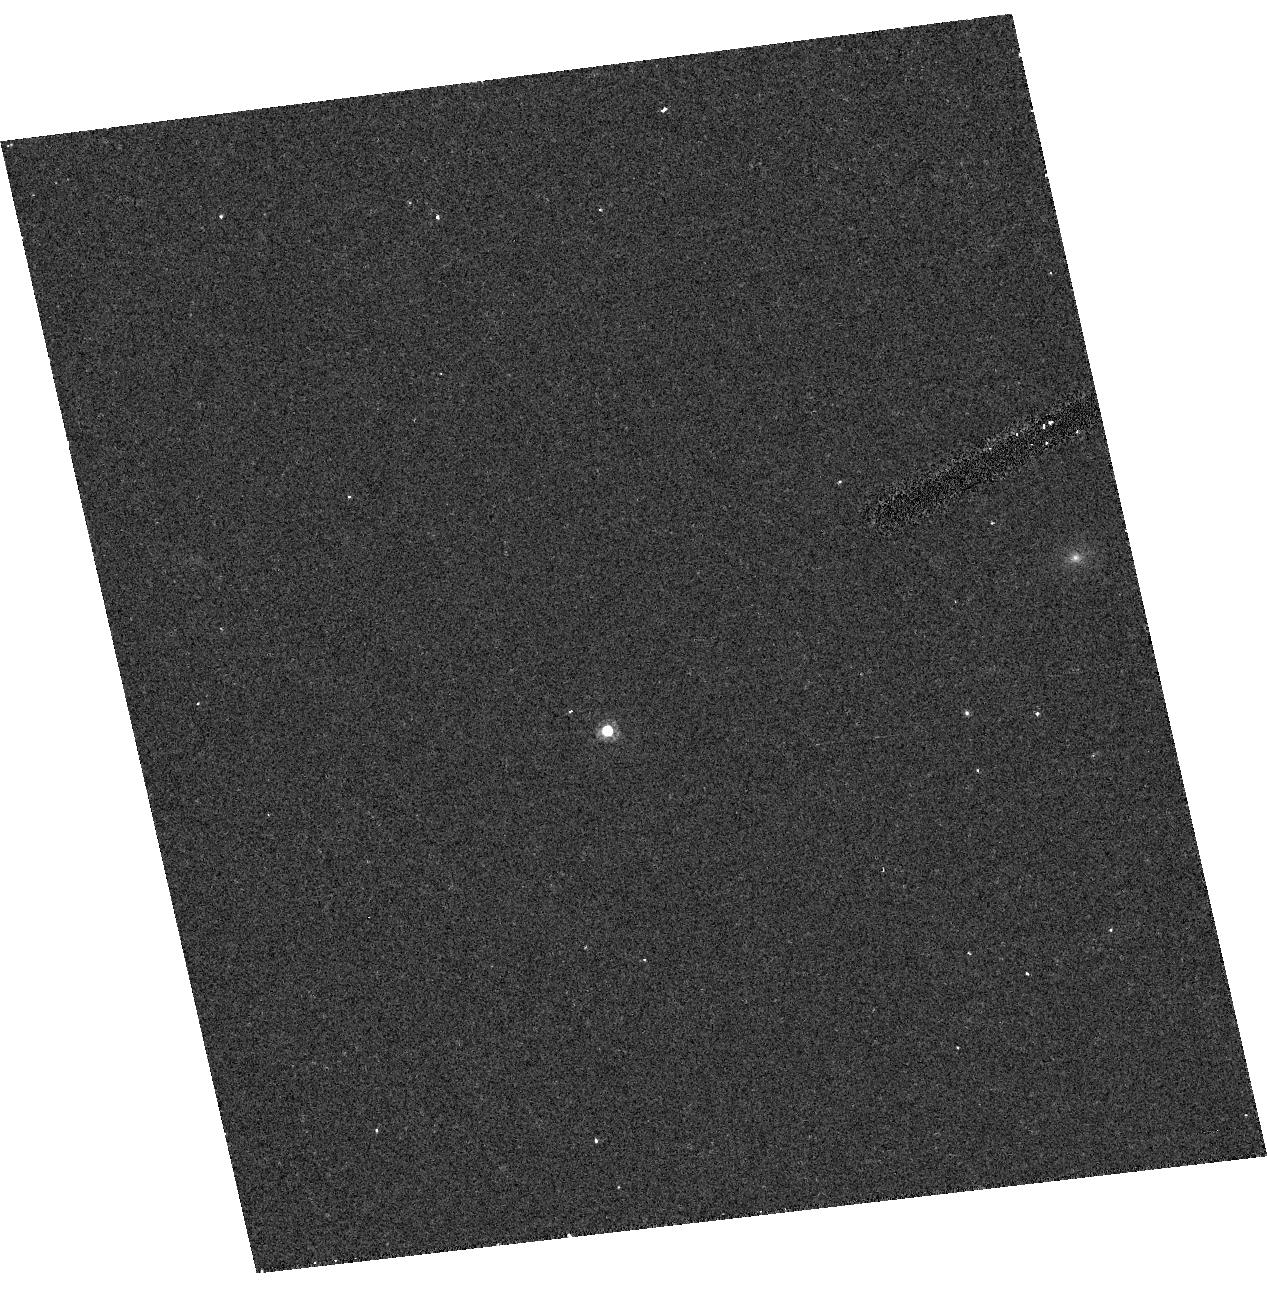
Target: 2M0036+18. Instrument: ACS/HRC. Filter: F625W. Exposure: 6 min. Observation ID: hst_9697_02_acs_hrc_f625w_j8kh02

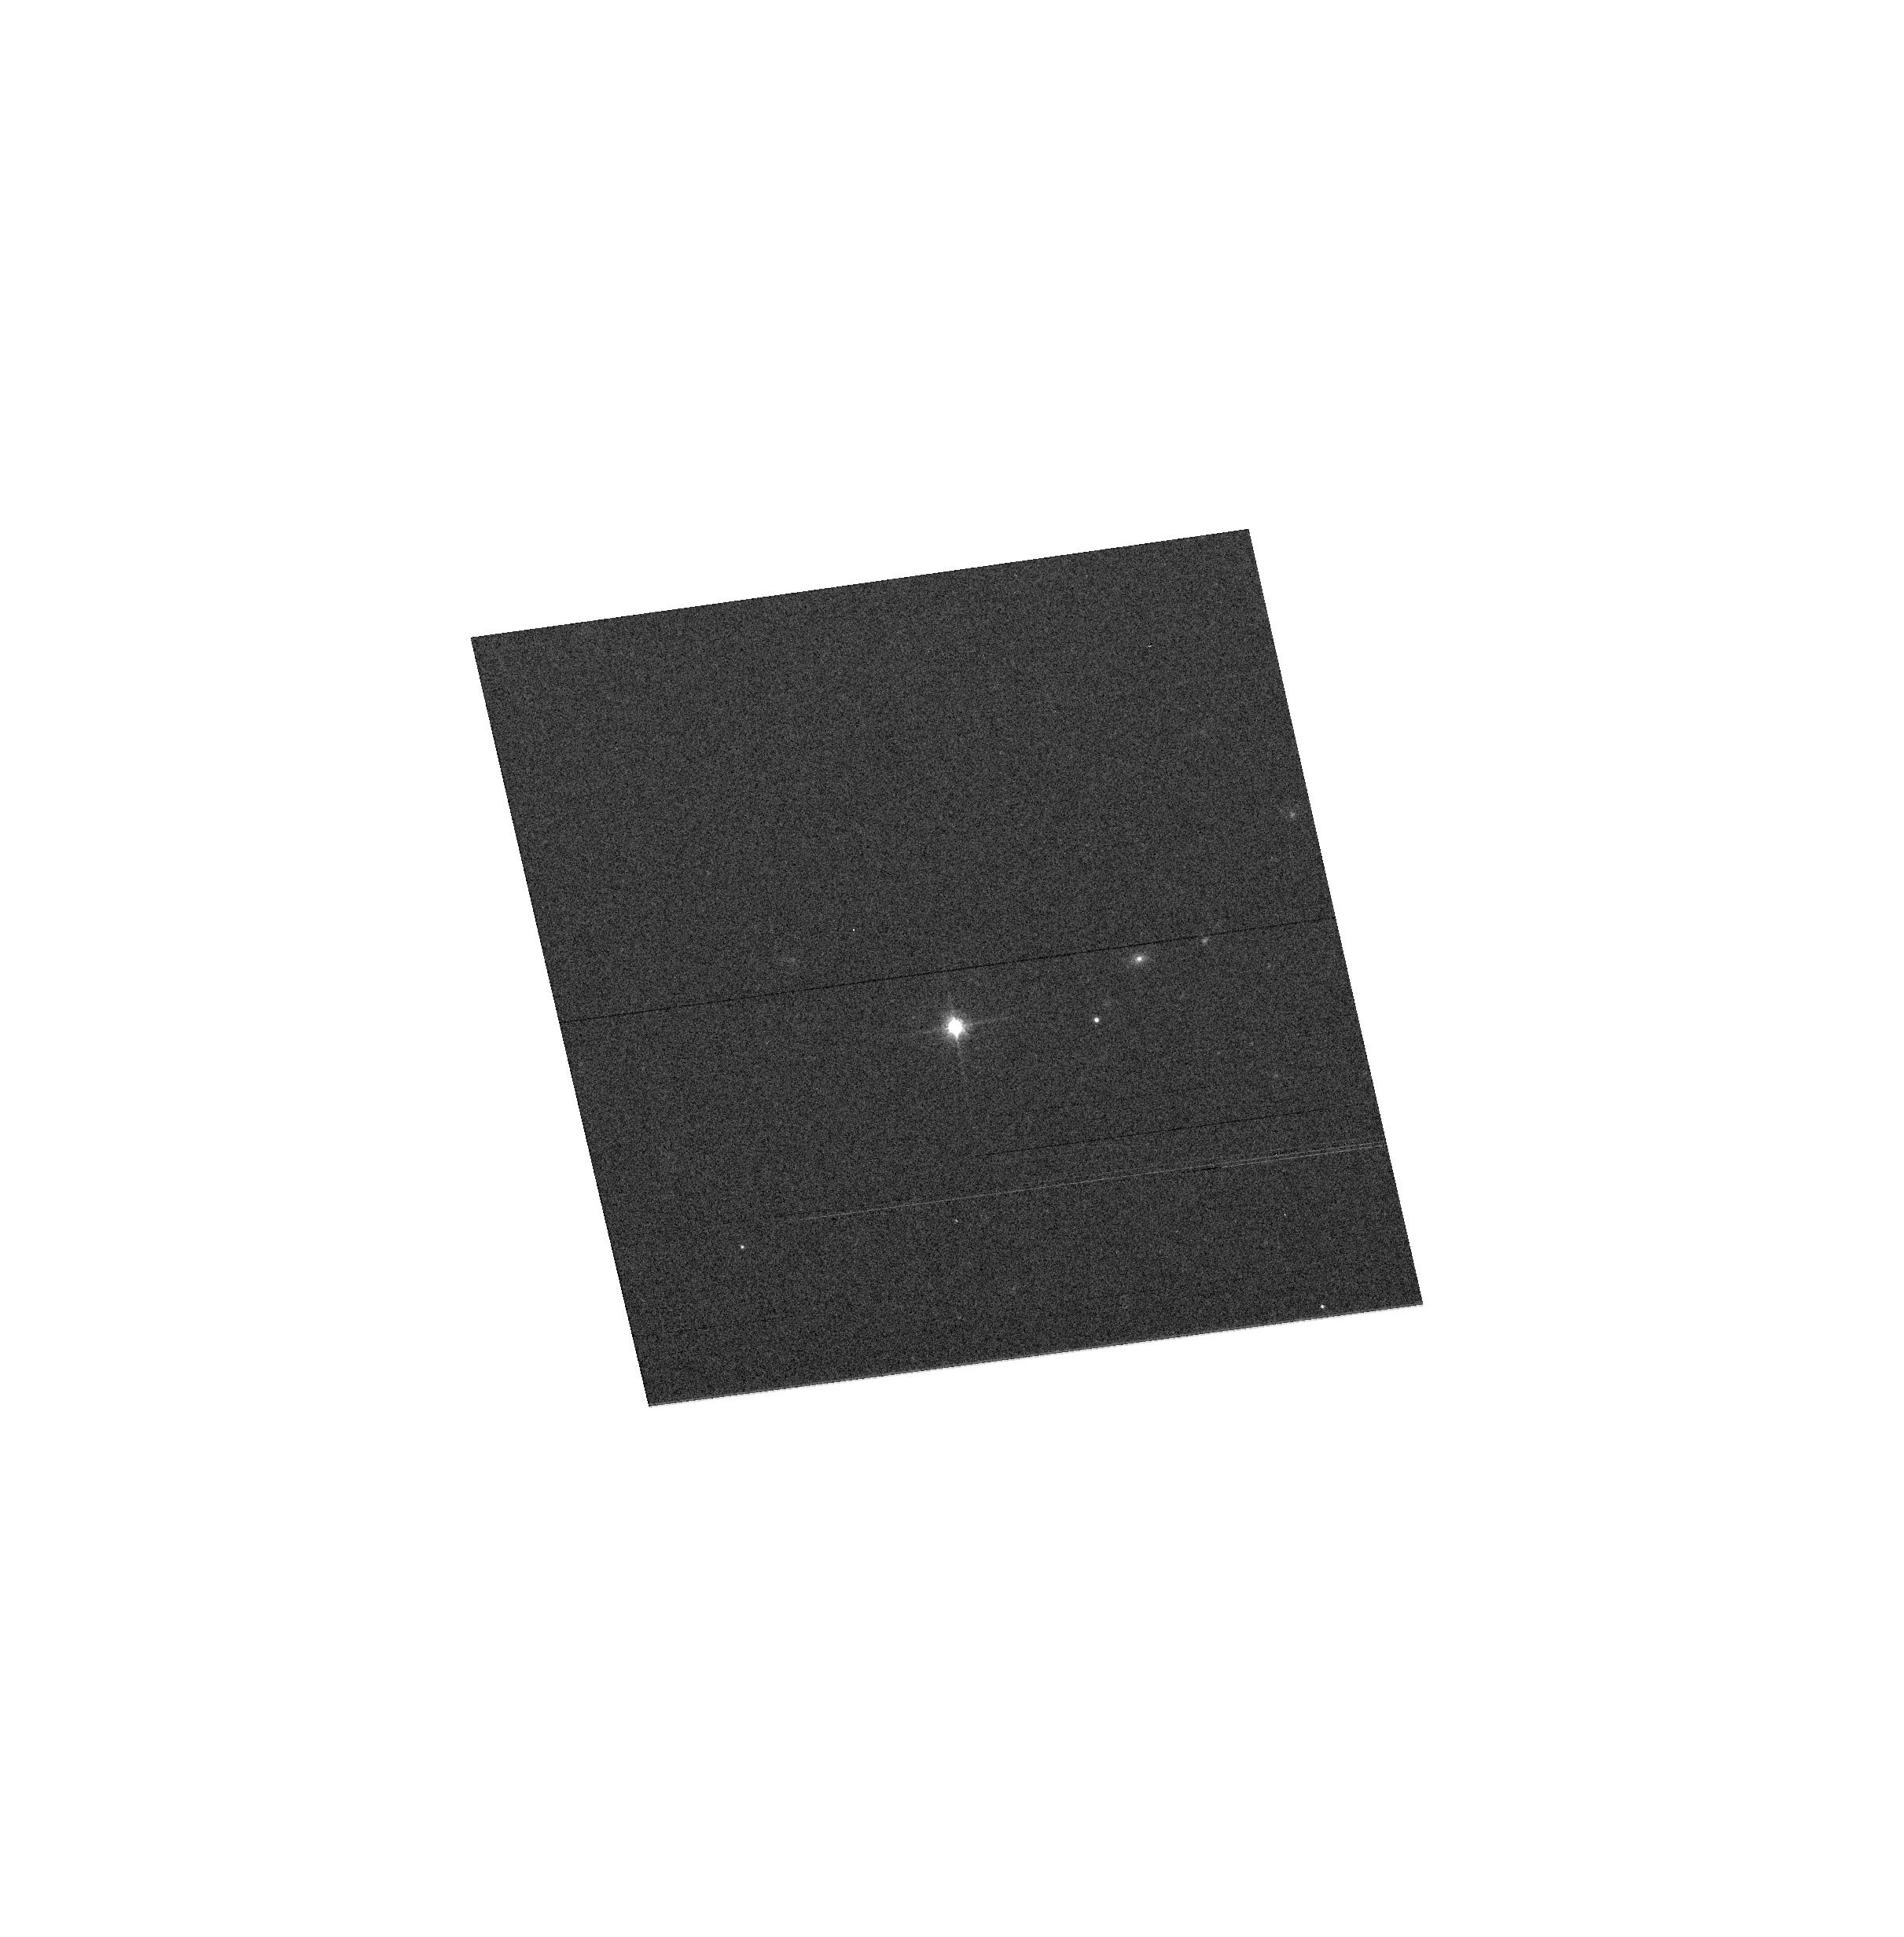
Target: 2M0036+18. Instrument: ACS/WFC. Filter: F814W. Exposure: 1 min. Observation ID: hst_9697_01_acs_wfc_f814w_j8kh01

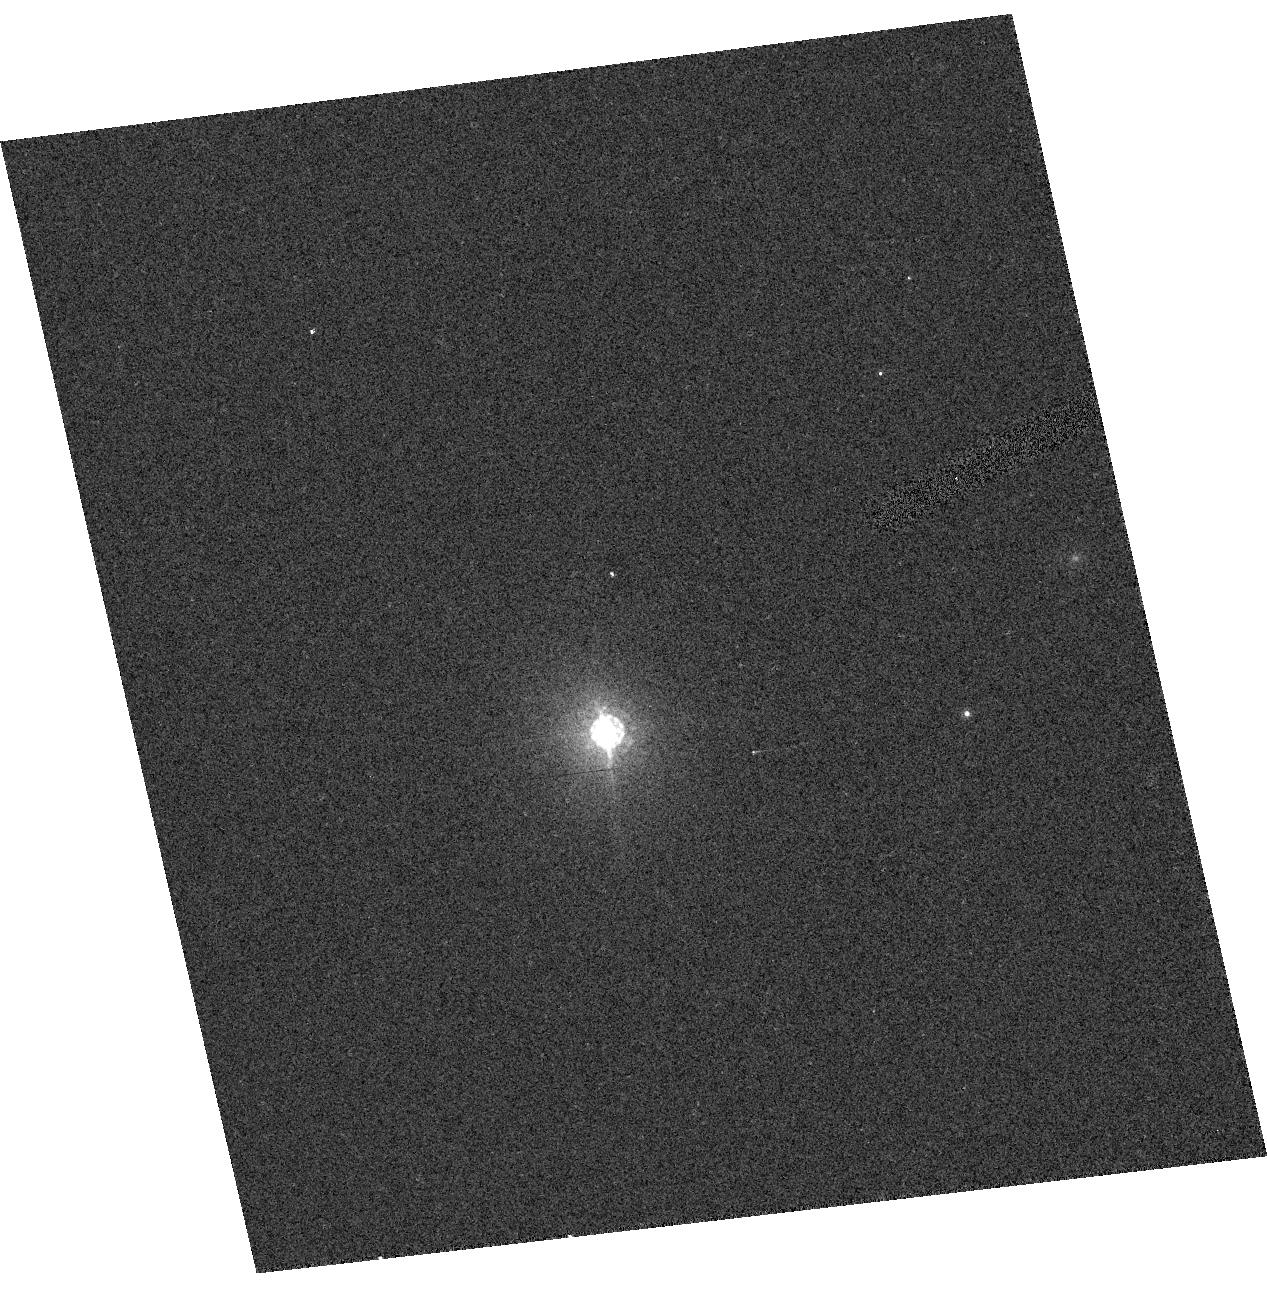
Target: 2M0036+18. Instrument: ACS/HRC. Filter: F850LP. Exposure: 3 min. Observation ID: hst_9697_02_acs_hrc_f850lp_j8kh02

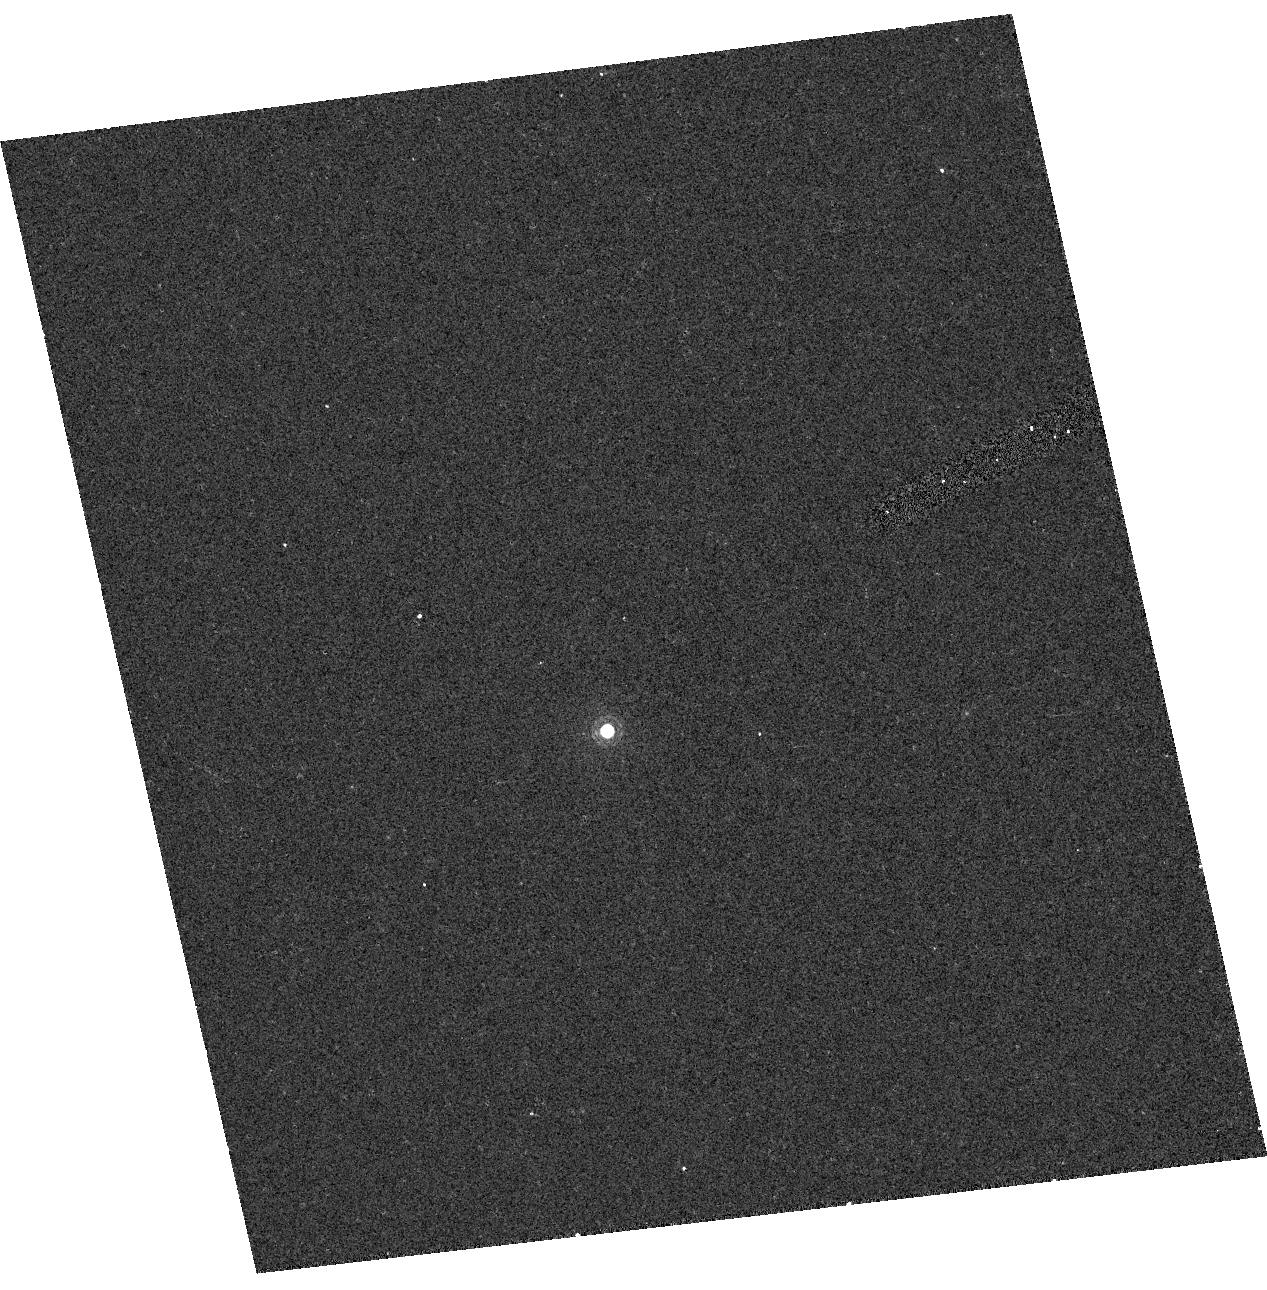
Target: 2M0036+18. Instrument: ACS/HRC. Filter: F892N. Exposure: 6 min. Observation ID: hst_9697_02_acs_hrc_f892n_j8kh02

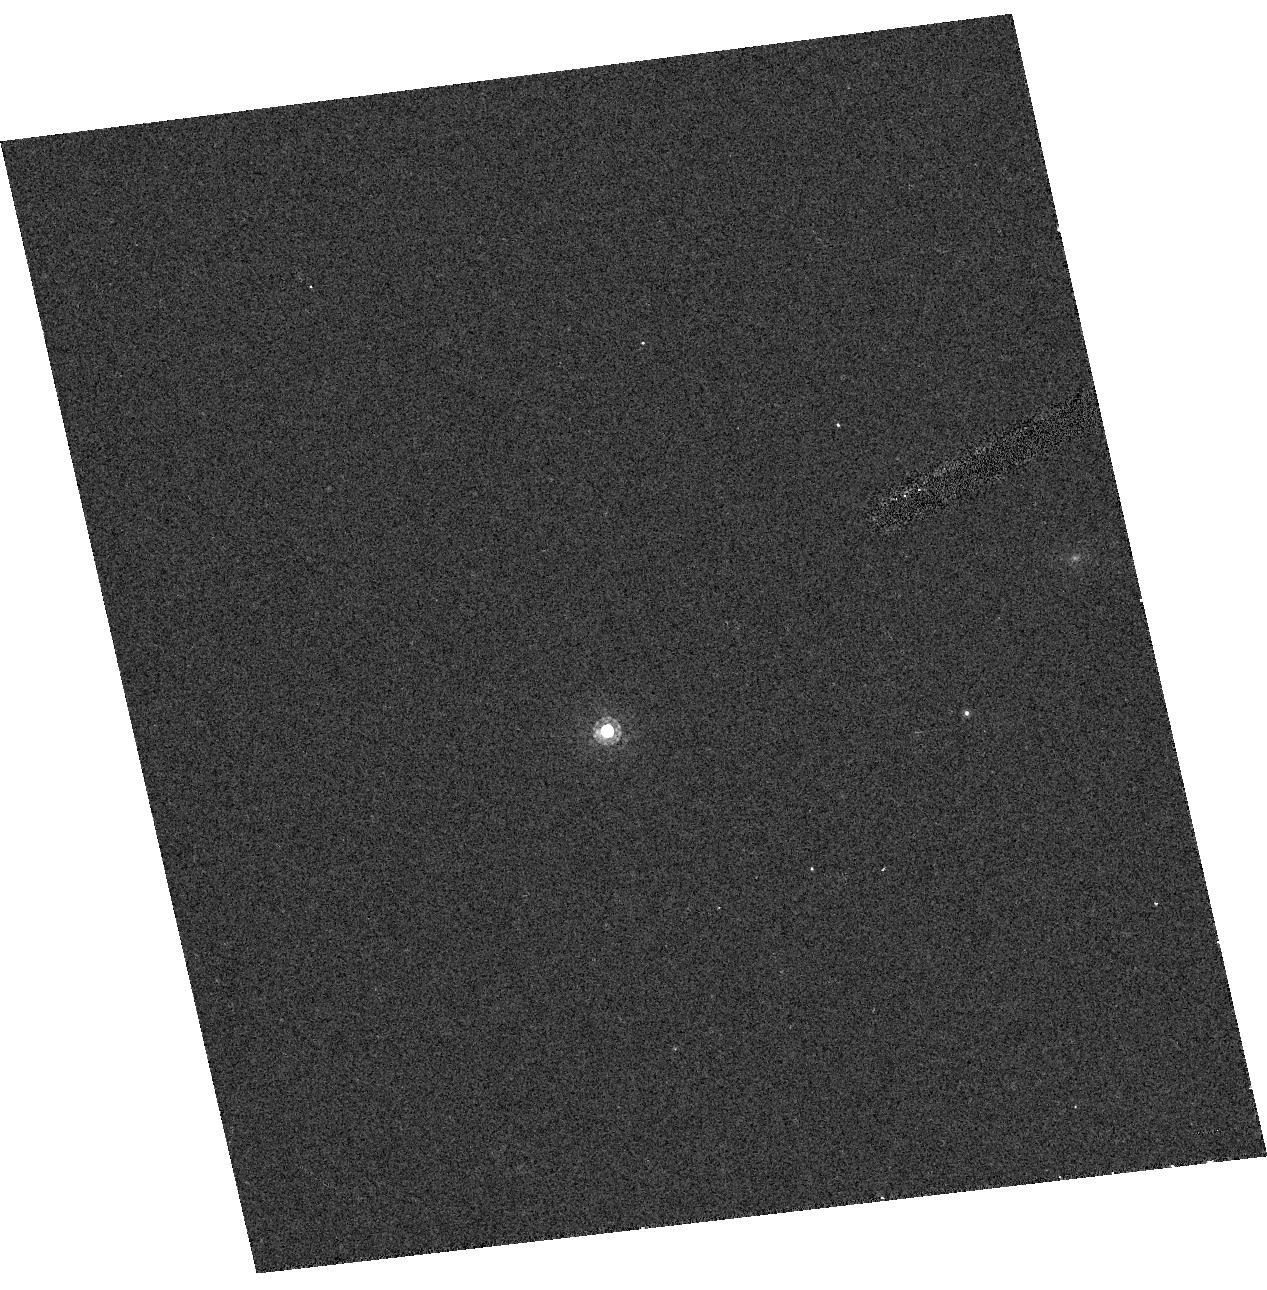
Target: 2M0036+18. Instrument: ACS/HRC. Filter: F775W. Exposure: 2 min. Observation ID: hst_9697_02_acs_hrc_f775w_j8kh02

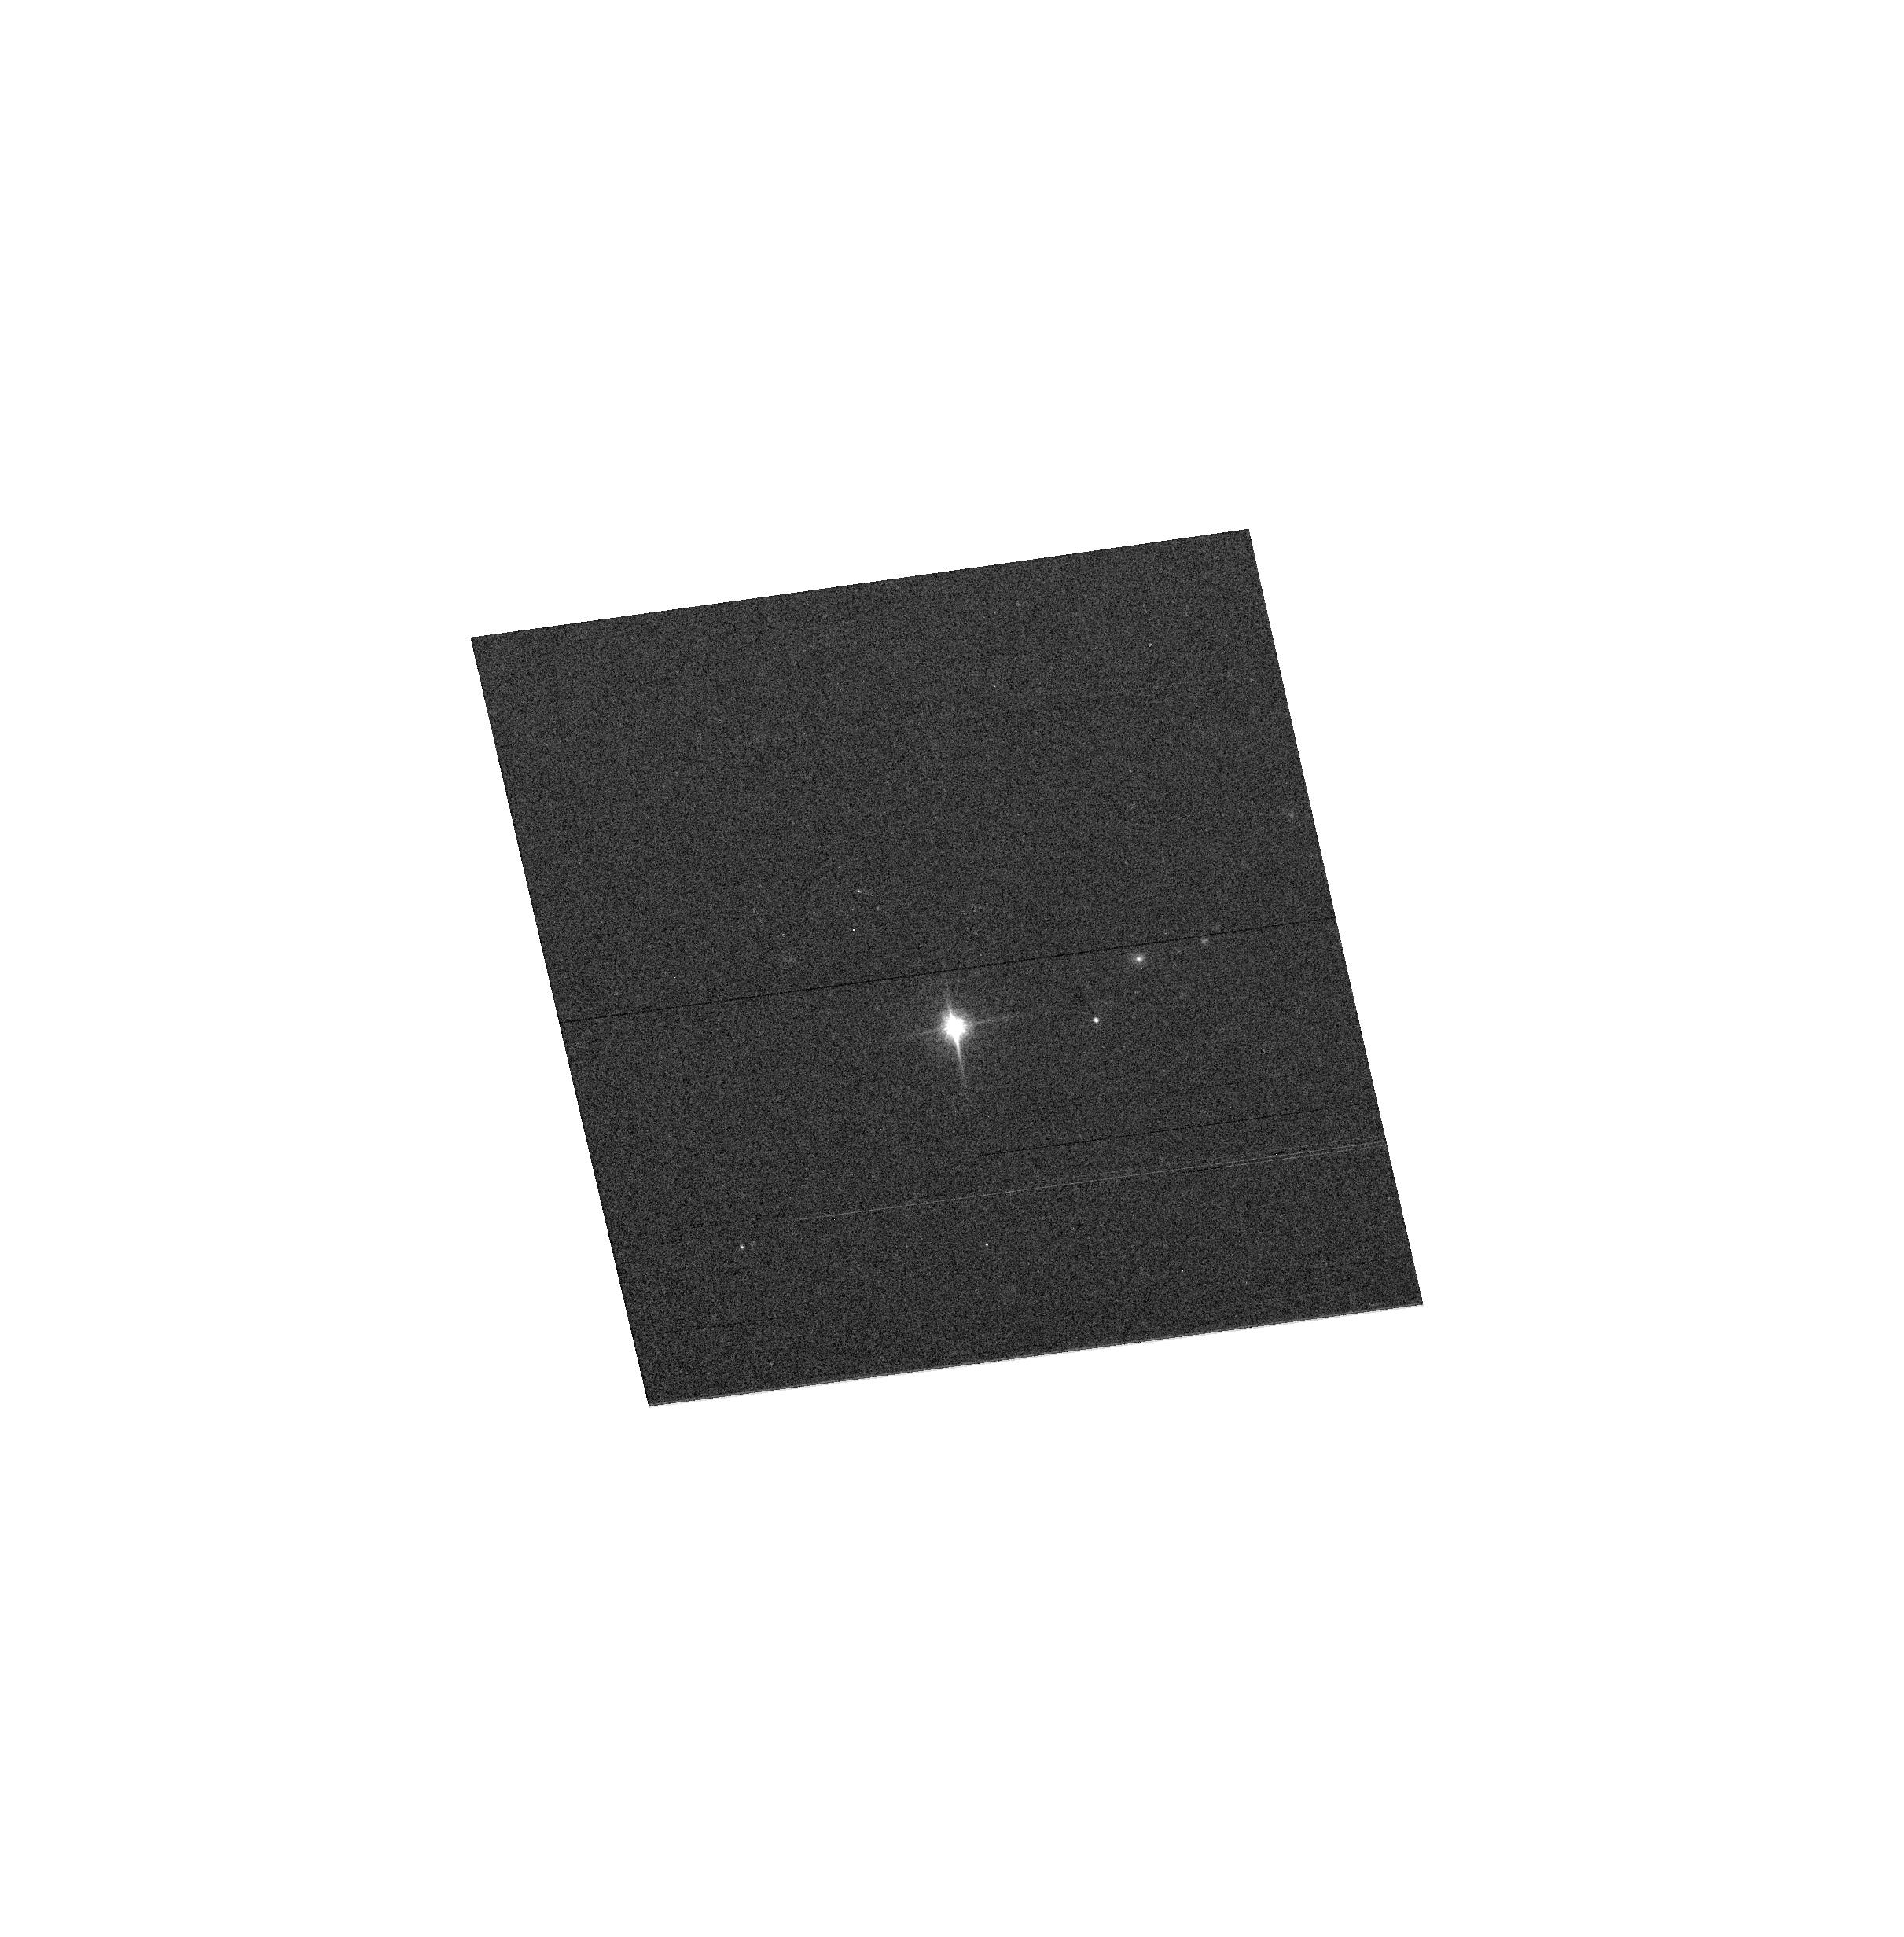
Target: 2M0036+18. Instrument: ACS/WFC. Filter: F850LP. Exposure: 2 min. Observation ID: hst_9697_01_acs_wfc_f850lp_j8kh01

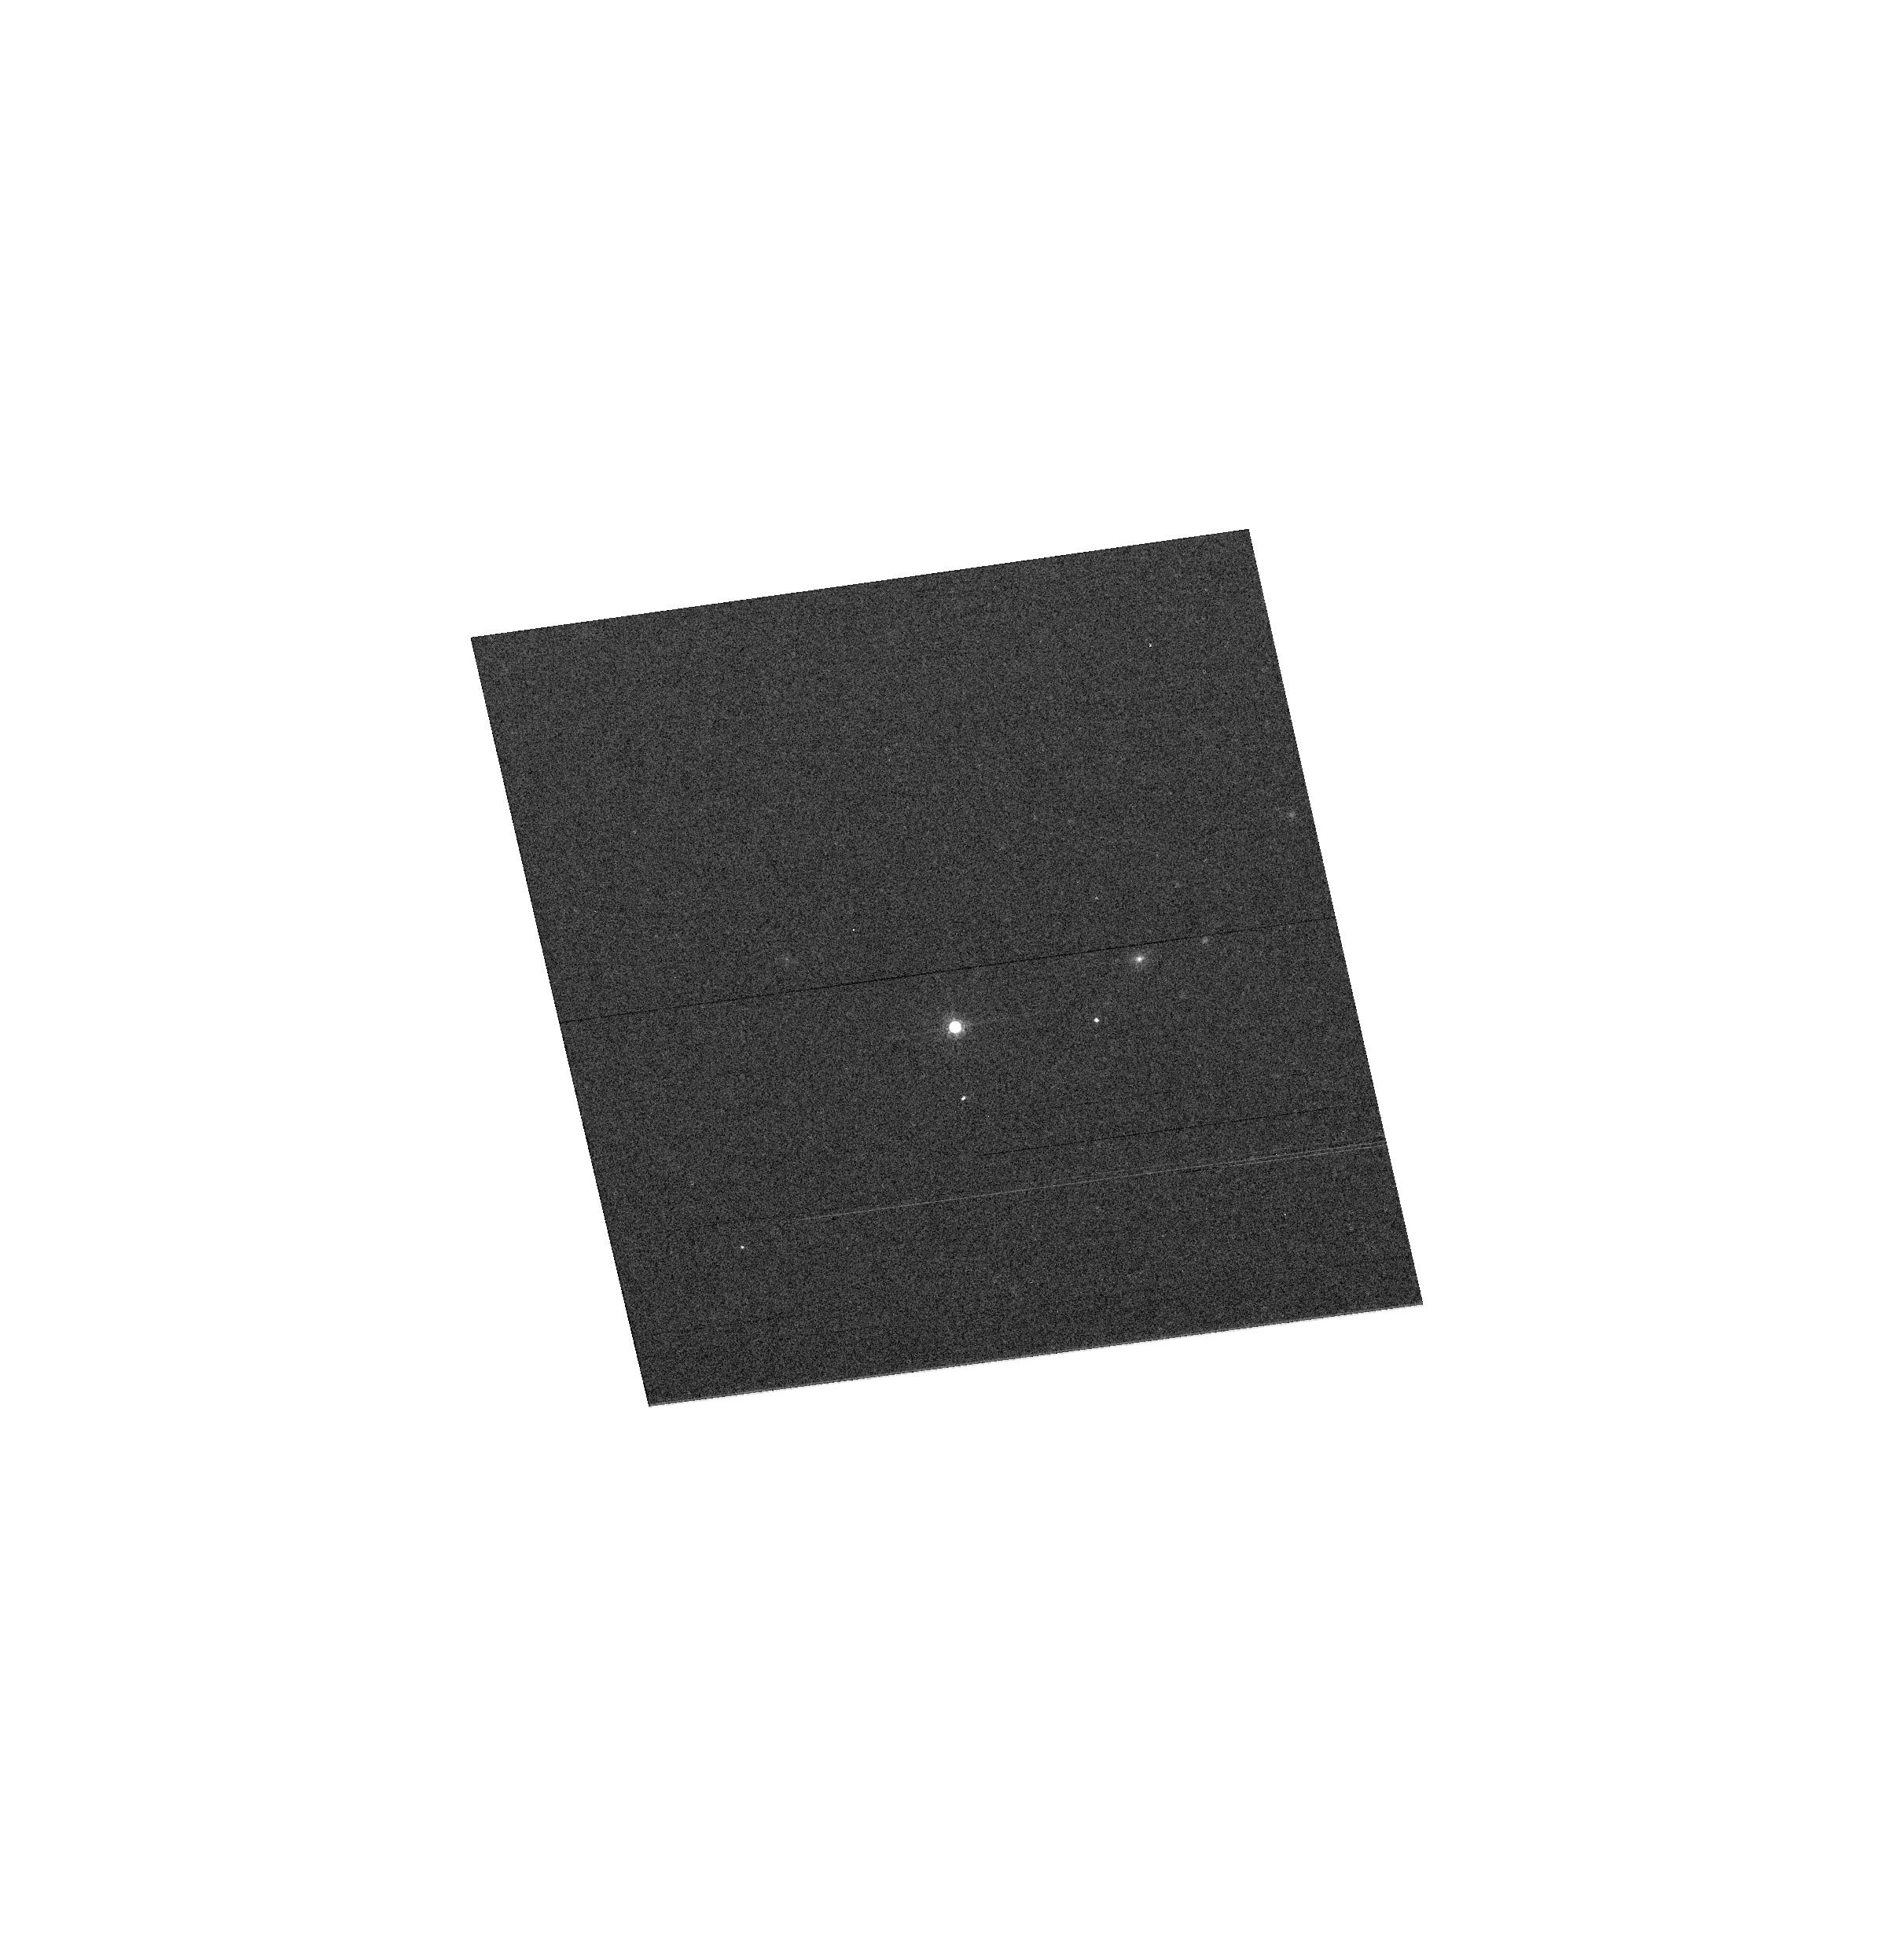
Target: 2M0036+18. Instrument: ACS/WFC. Filter: F775W. Exposure: 2 min. Observation ID: hst_9697_01_acs_wfc_f775w_j8kh01

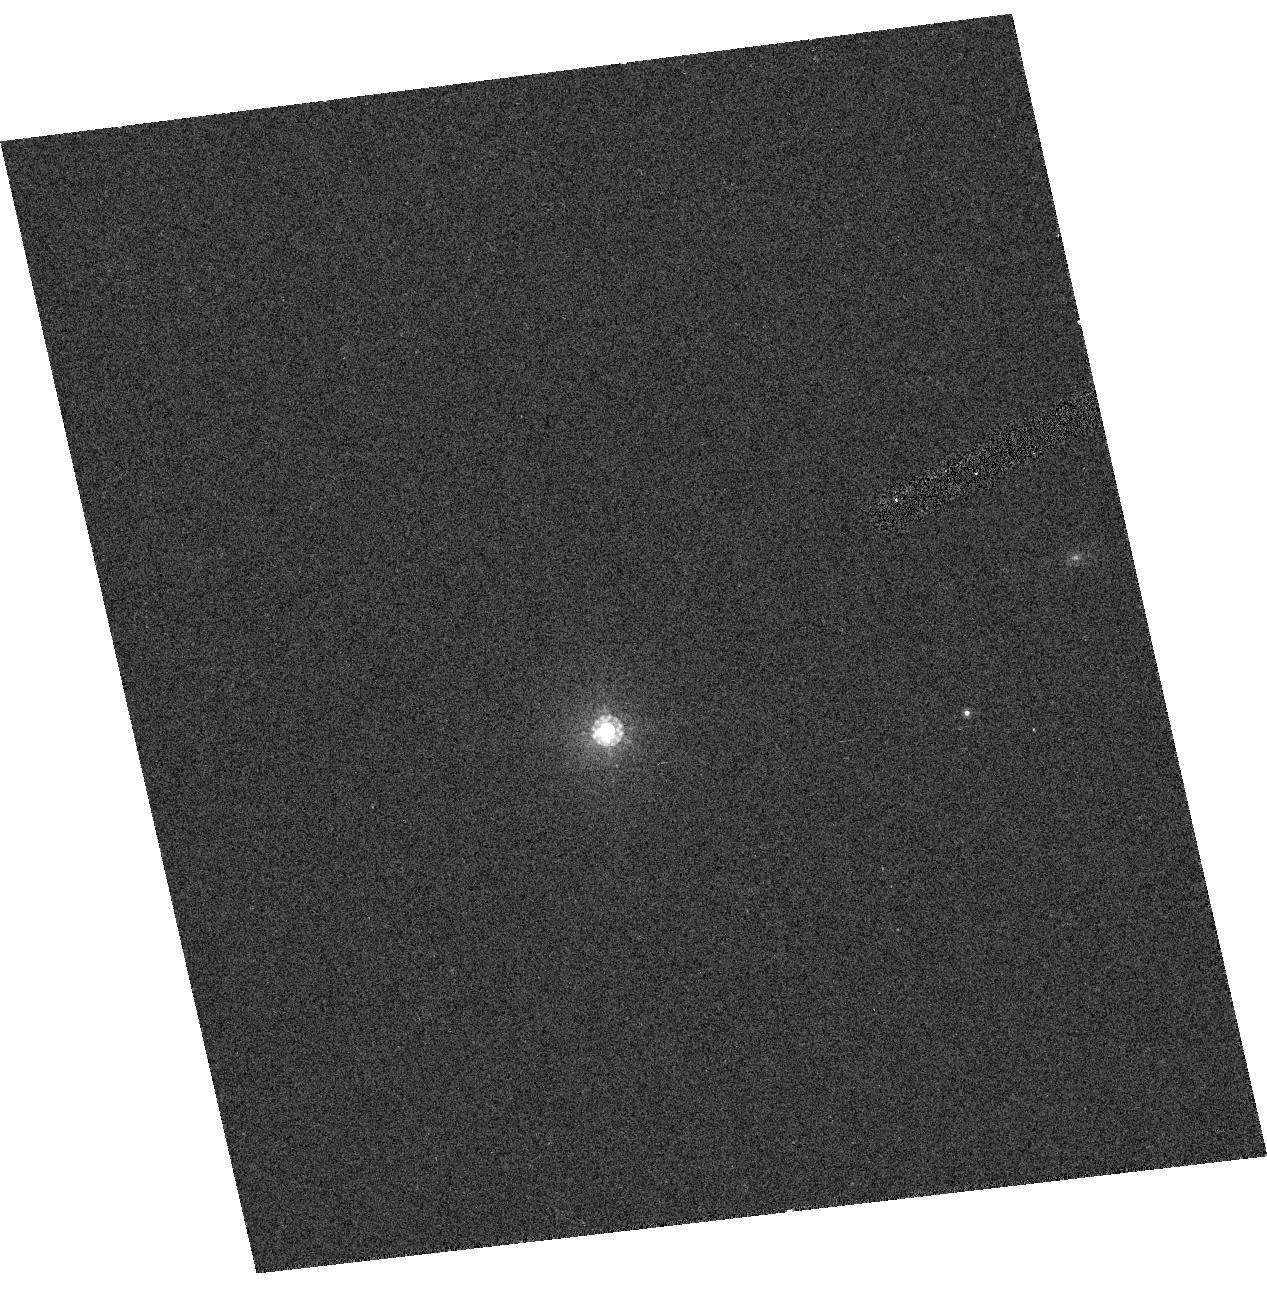
Target: 2M0036+18. Instrument: ACS/HRC. Filter: F814W. Exposure: 2 min. Observation ID: hst_9697_02_acs_hrc_f814w_j8kh02

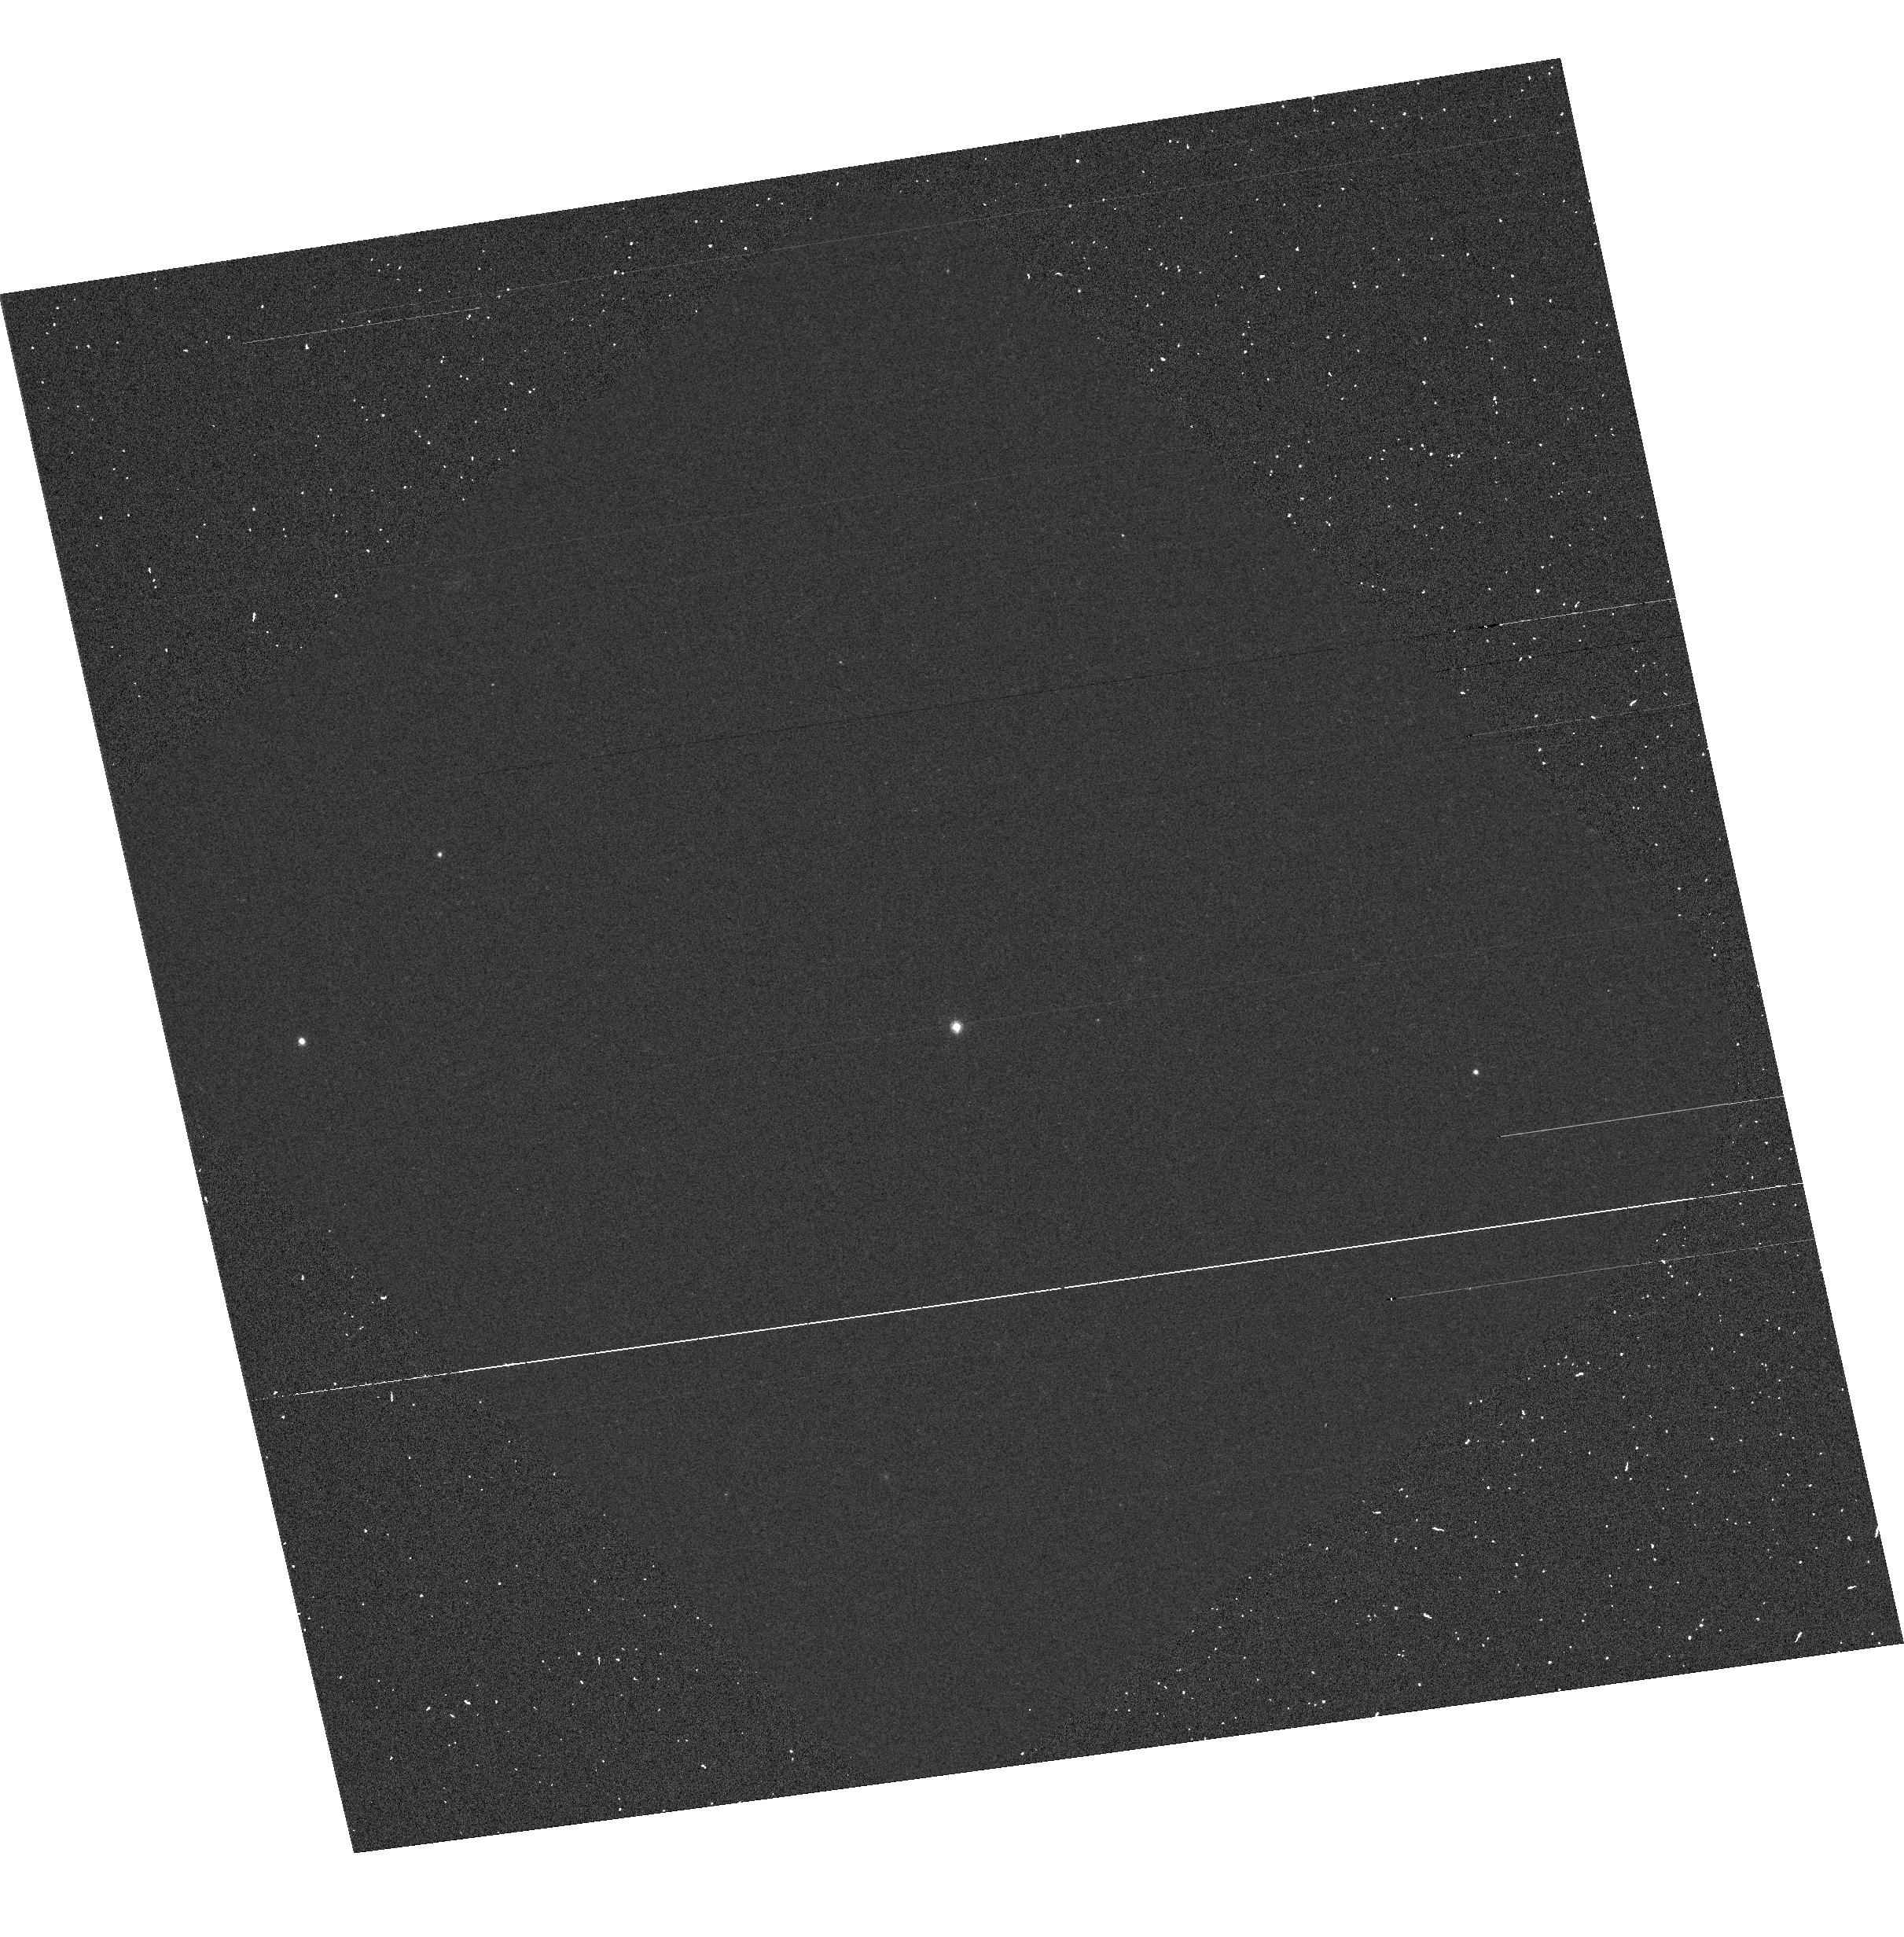
Target: 2M0036+18. Instrument: ACS/WFC. Filter: F892N. Exposure: 4 min. Observation ID: hst_9697_01_acs_wfc_f892n_j8kh01

Extreme Red Stars II (PI: Gilliland, Ronald L)

ACS provides unprecedented sensitivity in the far red, this coupled with recent astronomical pushes to ever cooler objects (e.g. new classifications for L and T stellar dwarfs, and extremely high redshift galaxies) increases the need for extending the photometric calibration to include such objects. We extend results from CAL/ACS 9665 with the same root title, in particular to obtain a reference STIS spectrum of the mid-L dwarf 2M0036. Results from 9665 showed stronger than expected wavelength sensitivity of both encircled energy and quantum efficiency. HRC observations will complement existing WFC, and grism observations will be obtained to further constrain the wavelength dependence of QE.